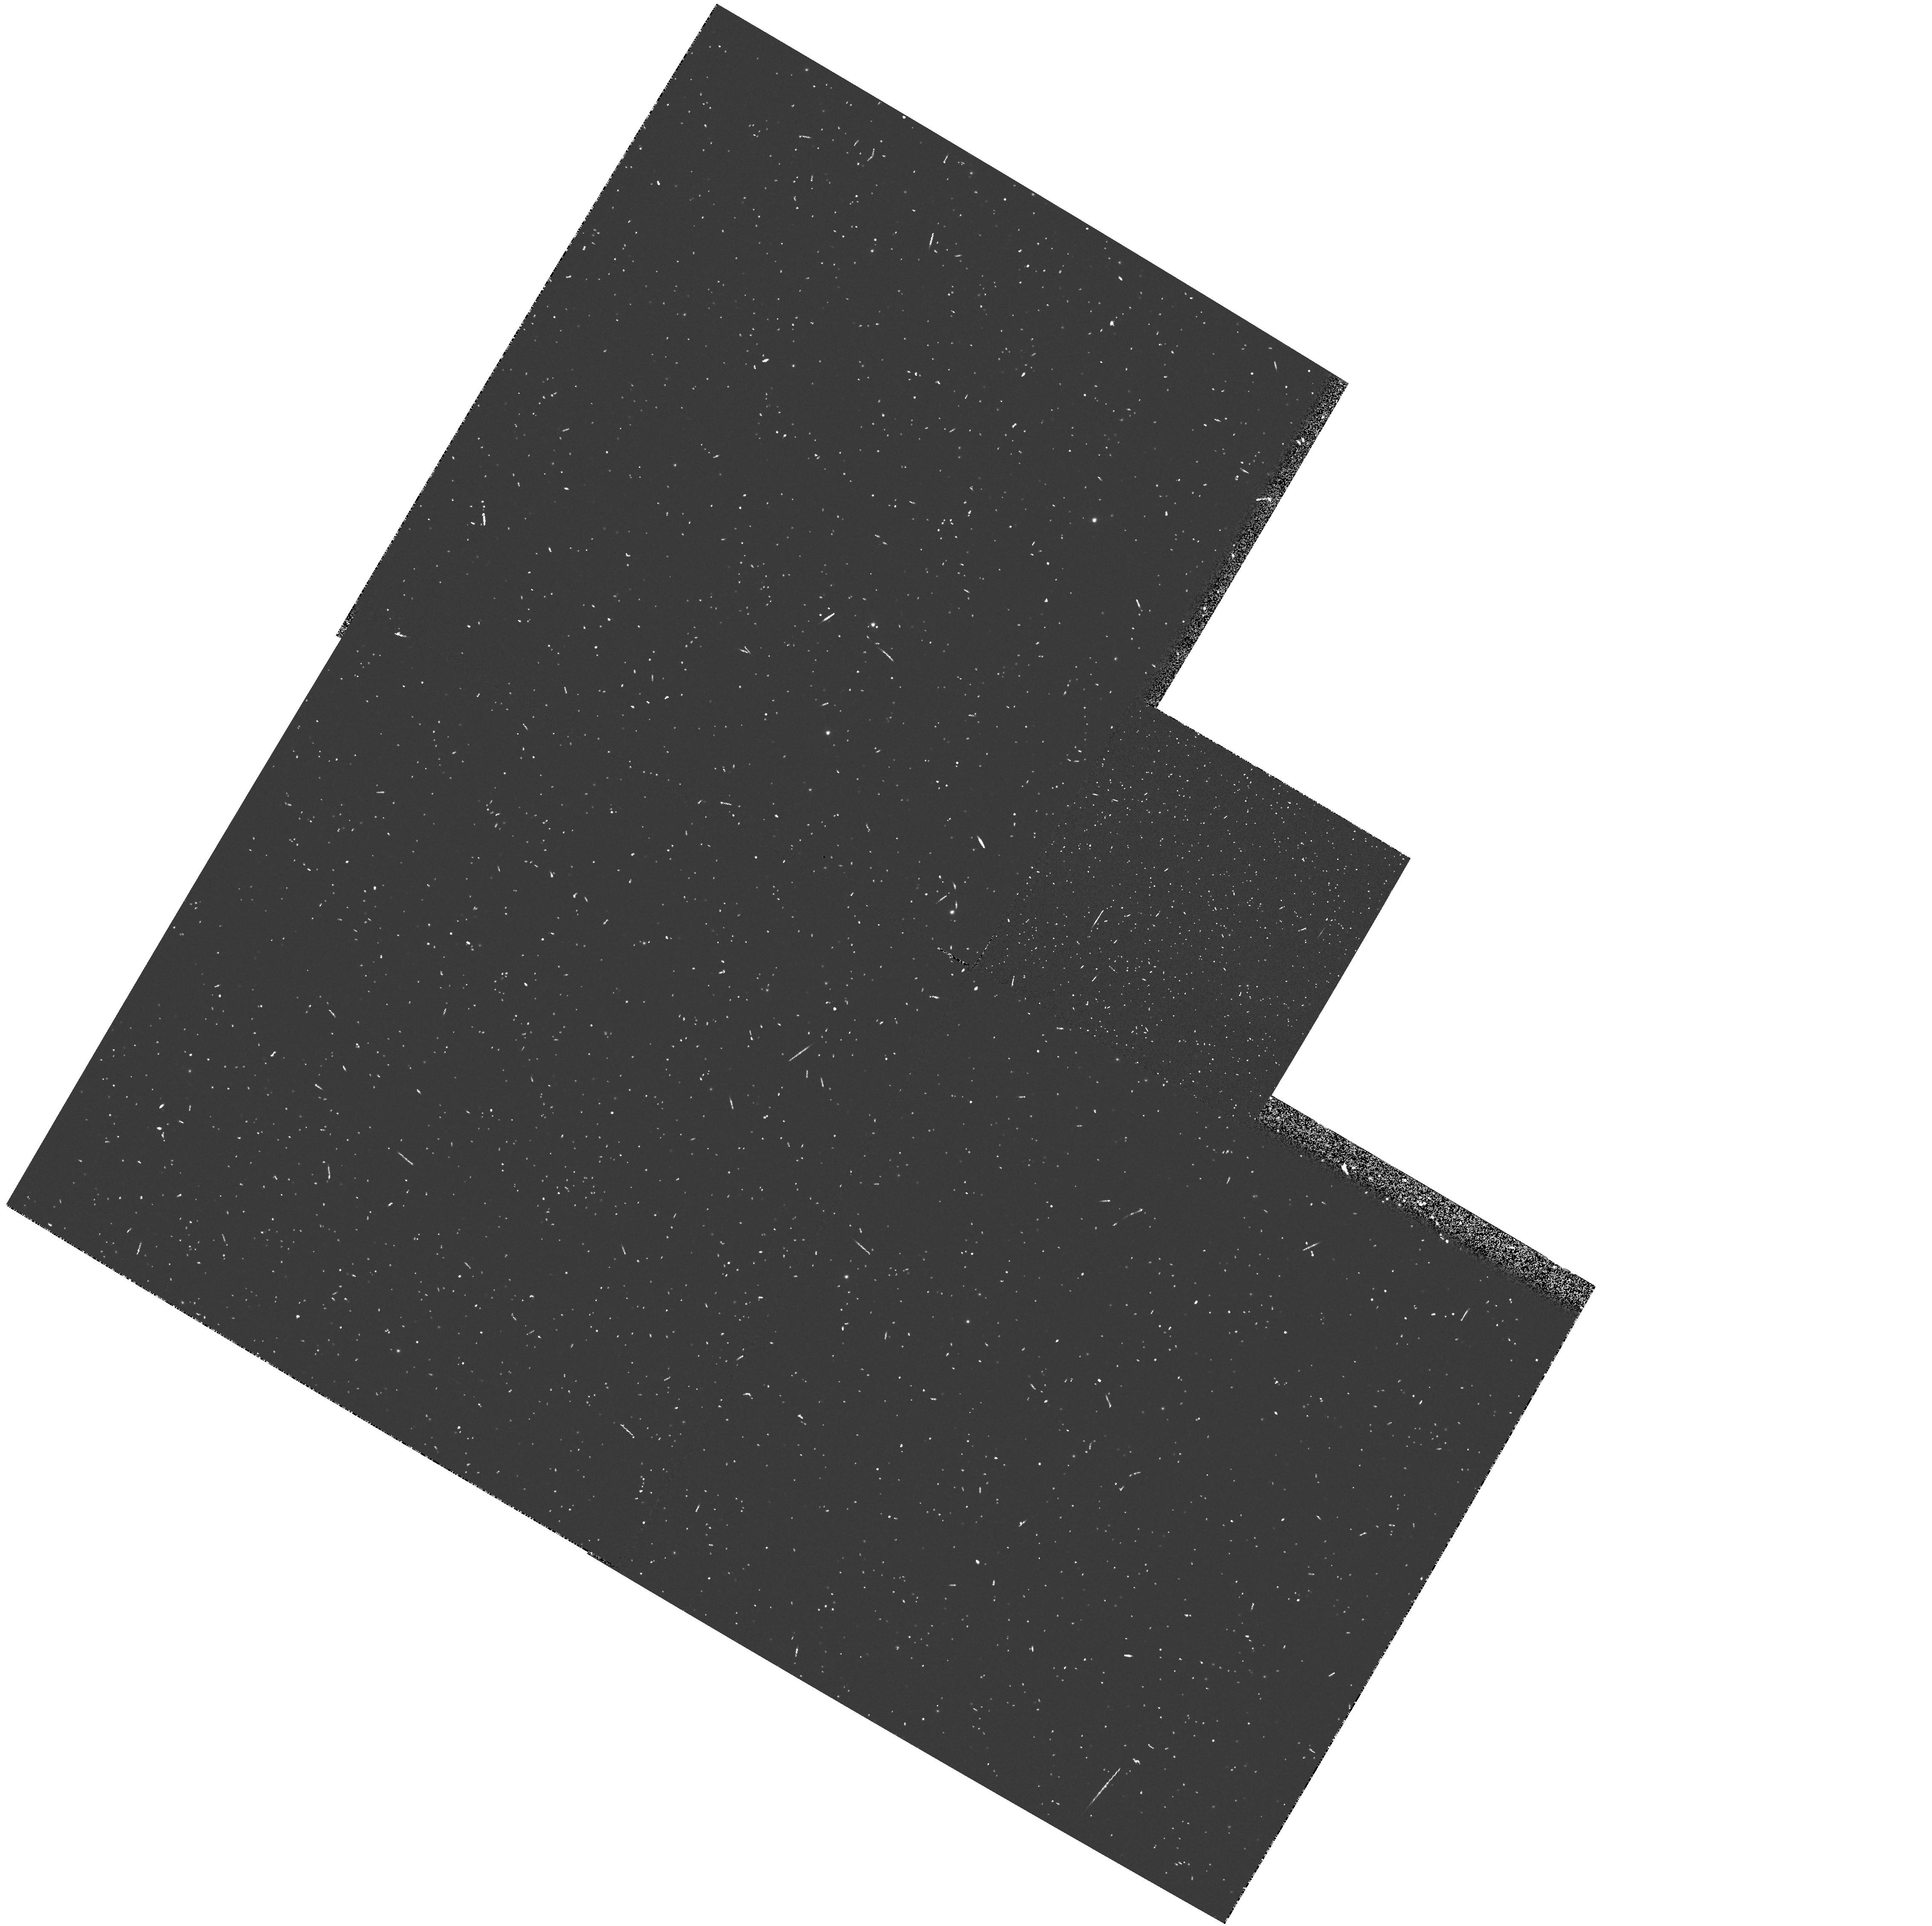
Target: LMC-LM1-8. Instrument: WFPC2/PC. Filter: F502N. Exposure: 7 min. Observation ID: hst_5584_09_wfpc2_pc_f502n_u29j09

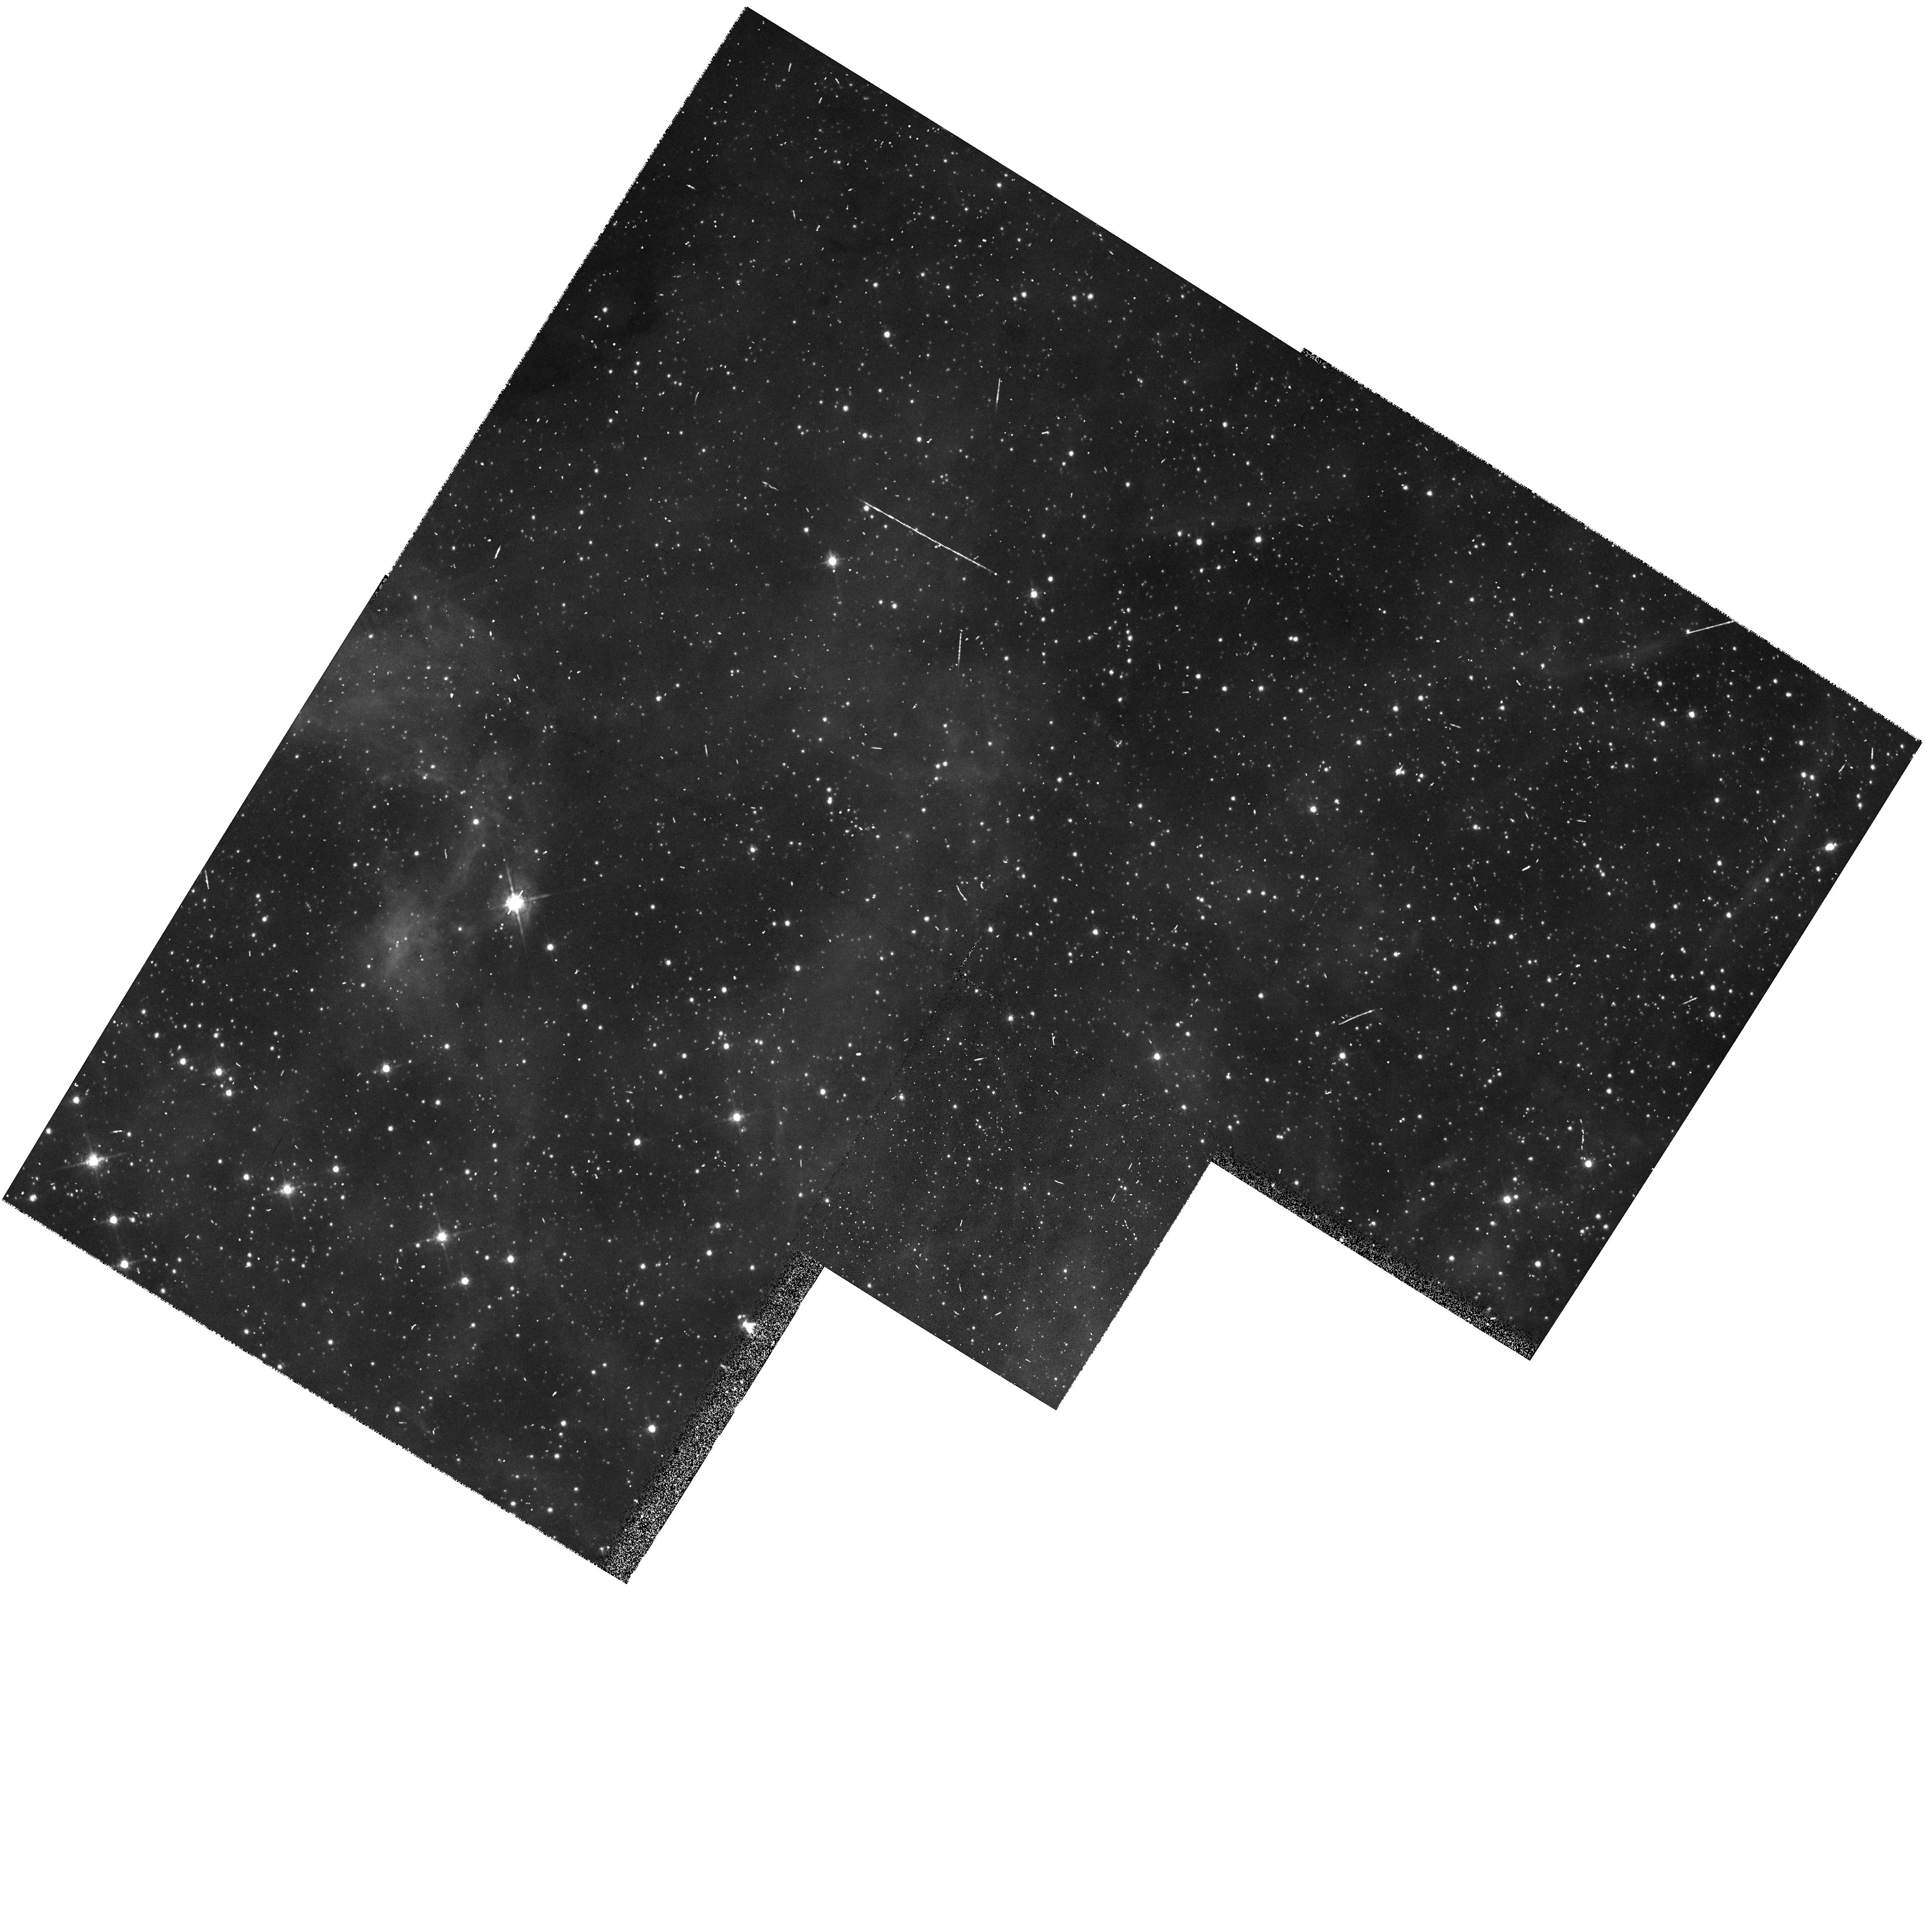
Target: LMC-30DOR-B-POS2. Instrument: WFPC2/PC. Filter: F675W. Exposure: 5 min. Observation ID: hst_5584_1y_wfpc2_pc_f675w_u29j1y

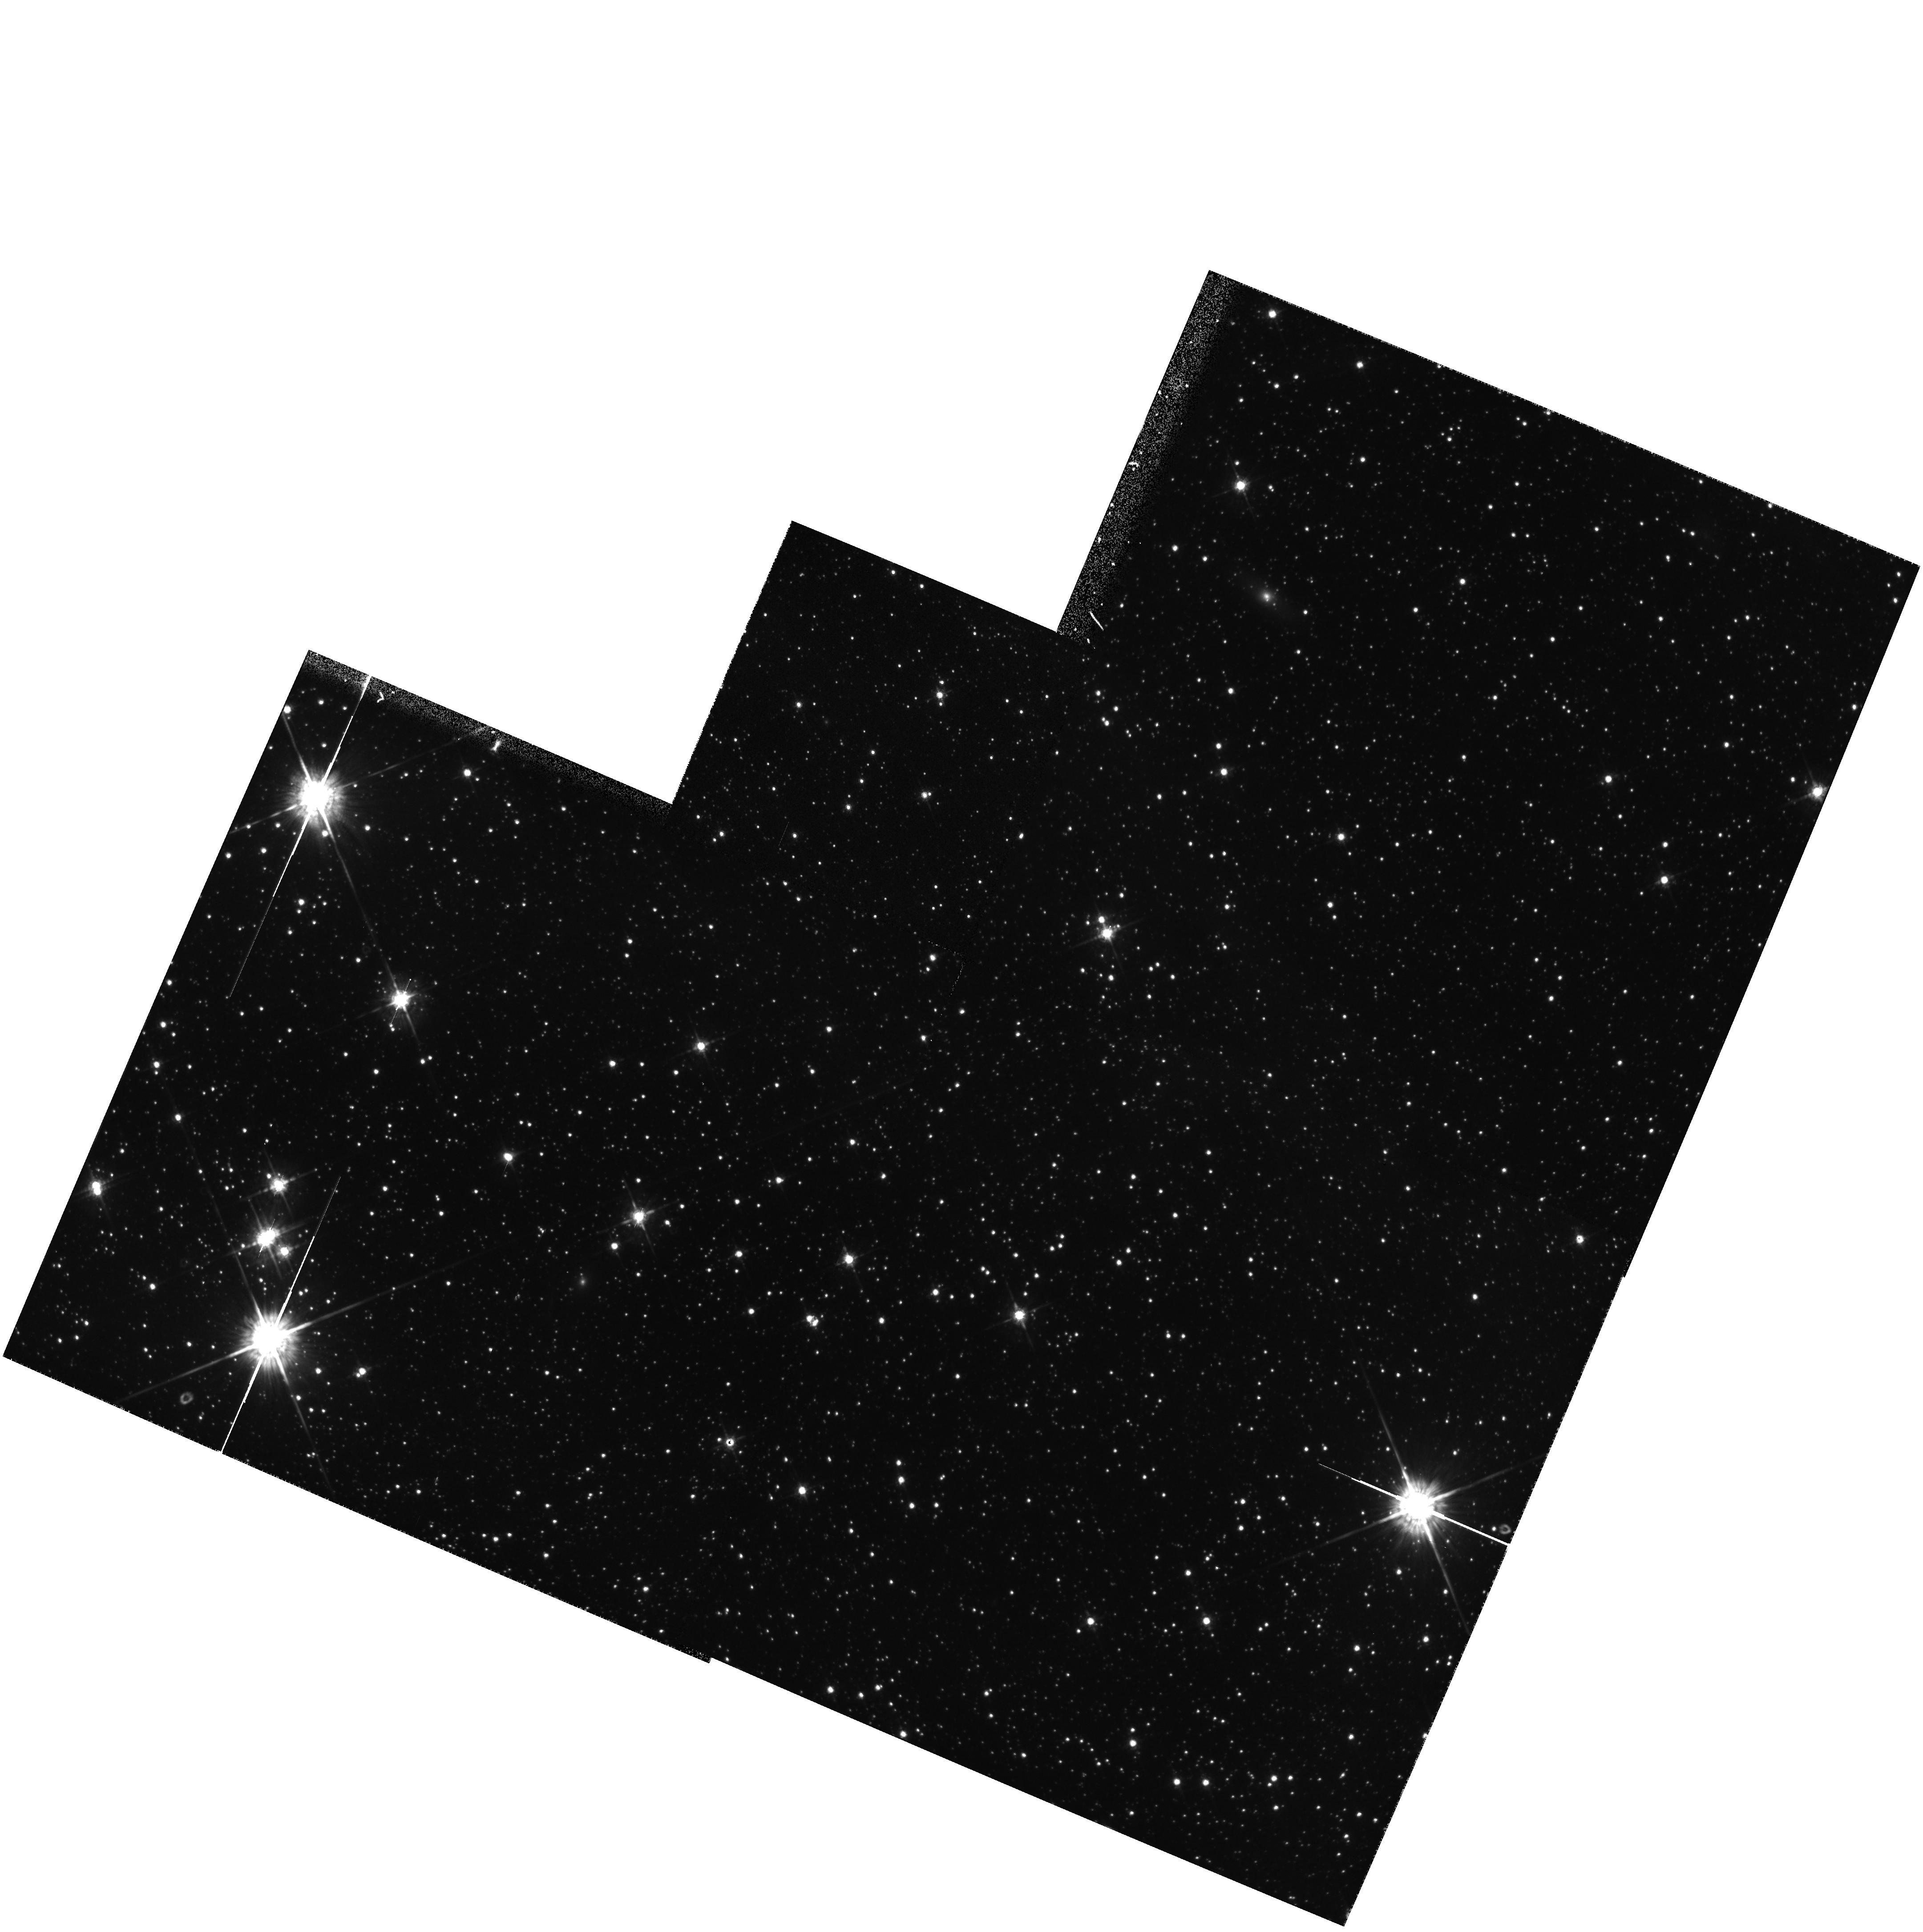
Target: LMC-30DOR-C-POS7. Instrument: WFPC2/PC. Filter: F675W. Exposure: 10 min. Observation ID: hst_5584_1c_wfpc2_pc_f675w_u29j1c

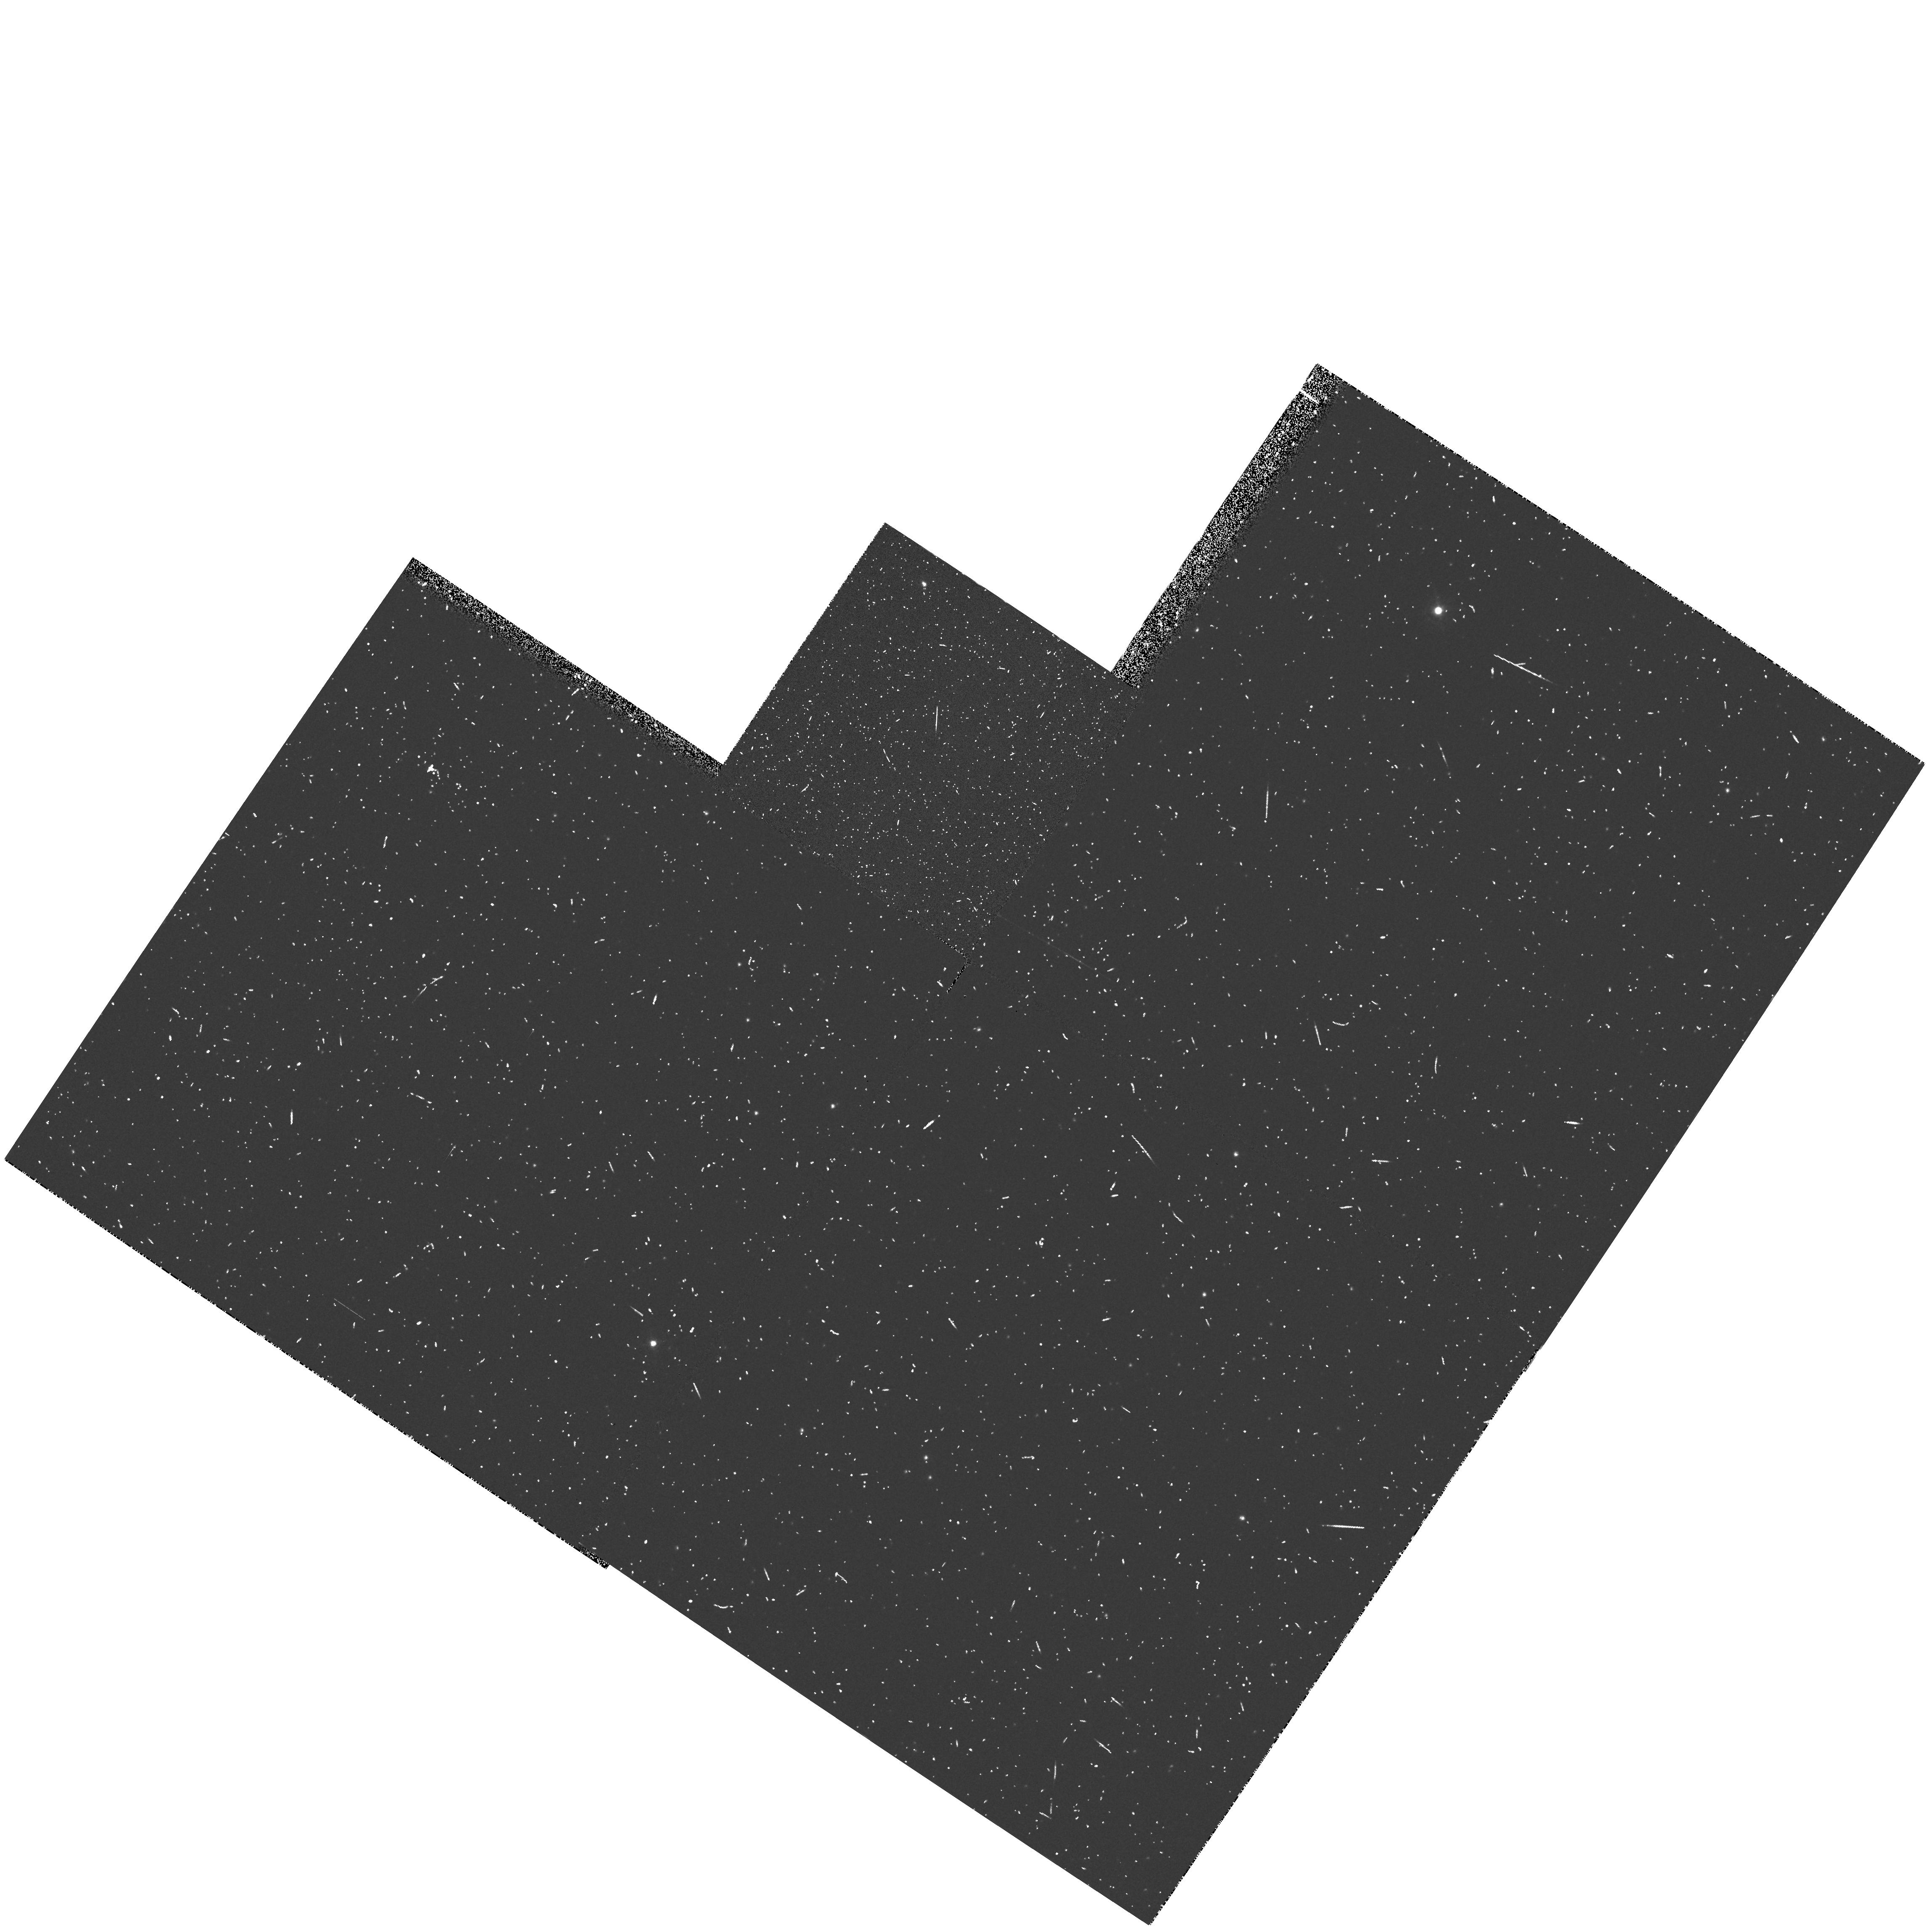
Target: SMC-N70. Instrument: WFPC2/PC. Filter: F502N. Exposure: 7 min. Observation ID: hst_5584_05_wfpc2_pc_f502n_u29j05

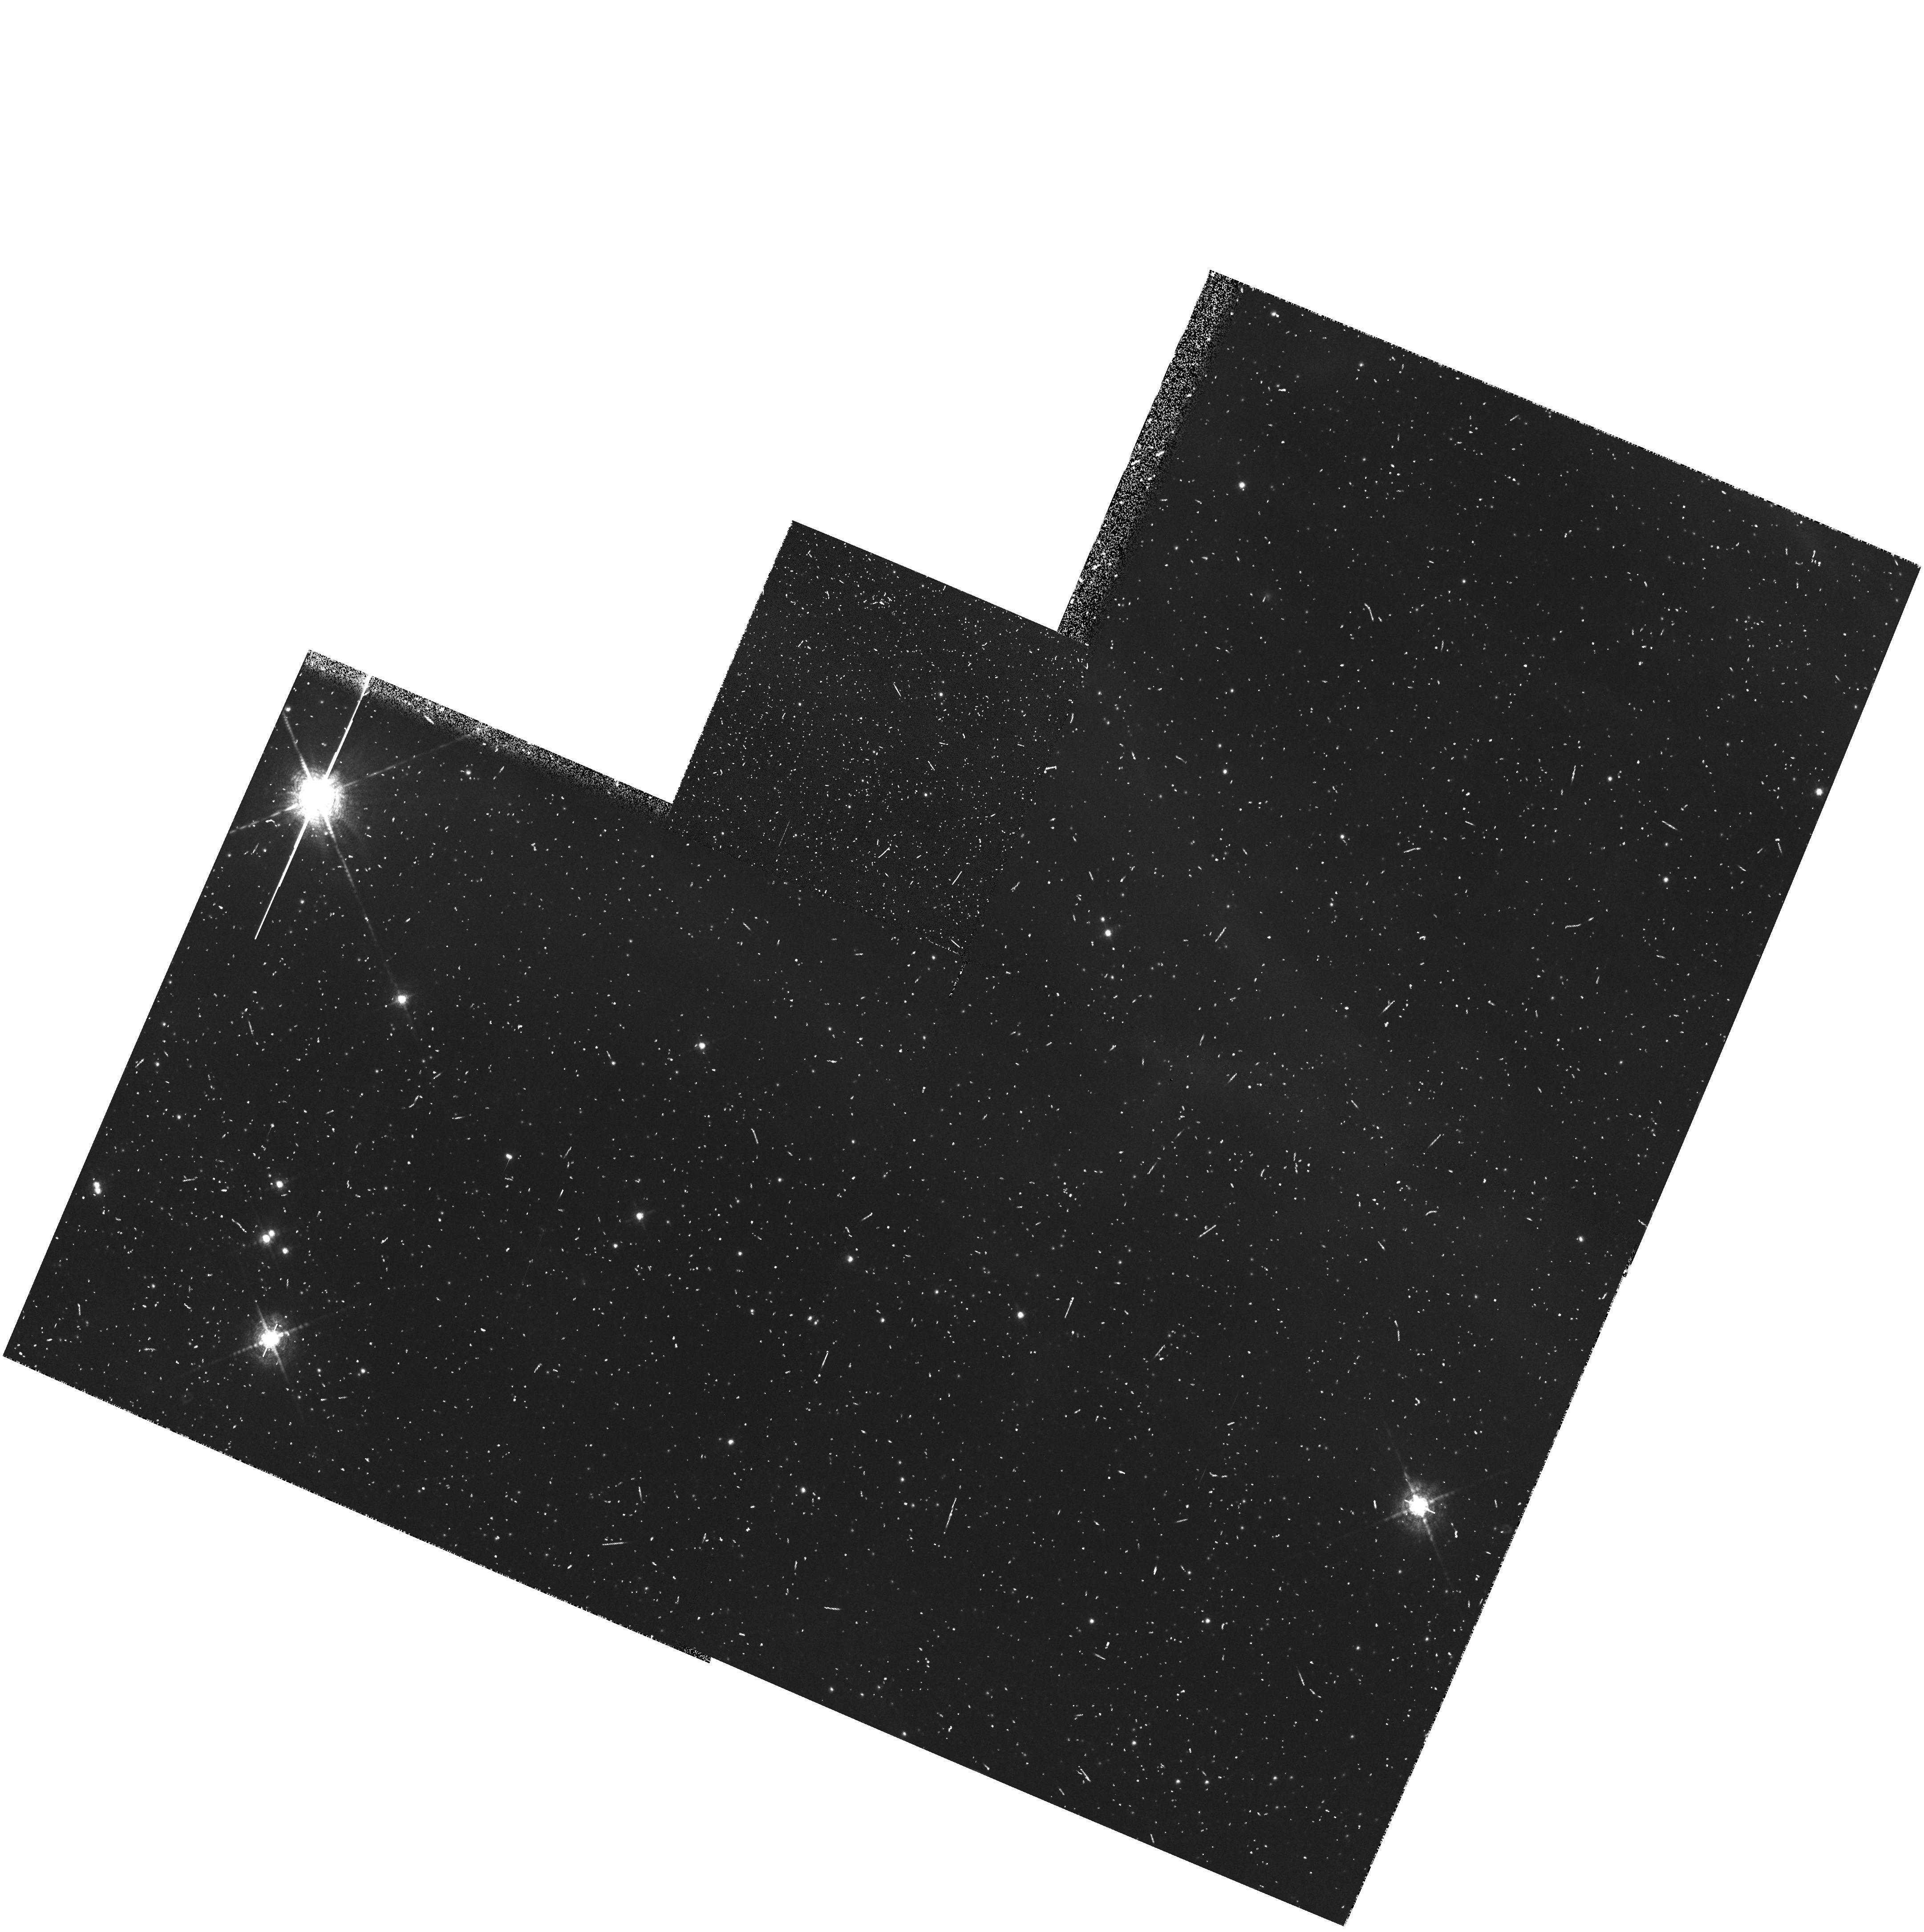
Target: LMC-30DOR-C-POS7. Instrument: WFPC2/PC. Filter: F656N. Exposure: 15 min. Observation ID: hst_5584_15_wfpc2_pc_f656n_u29j15

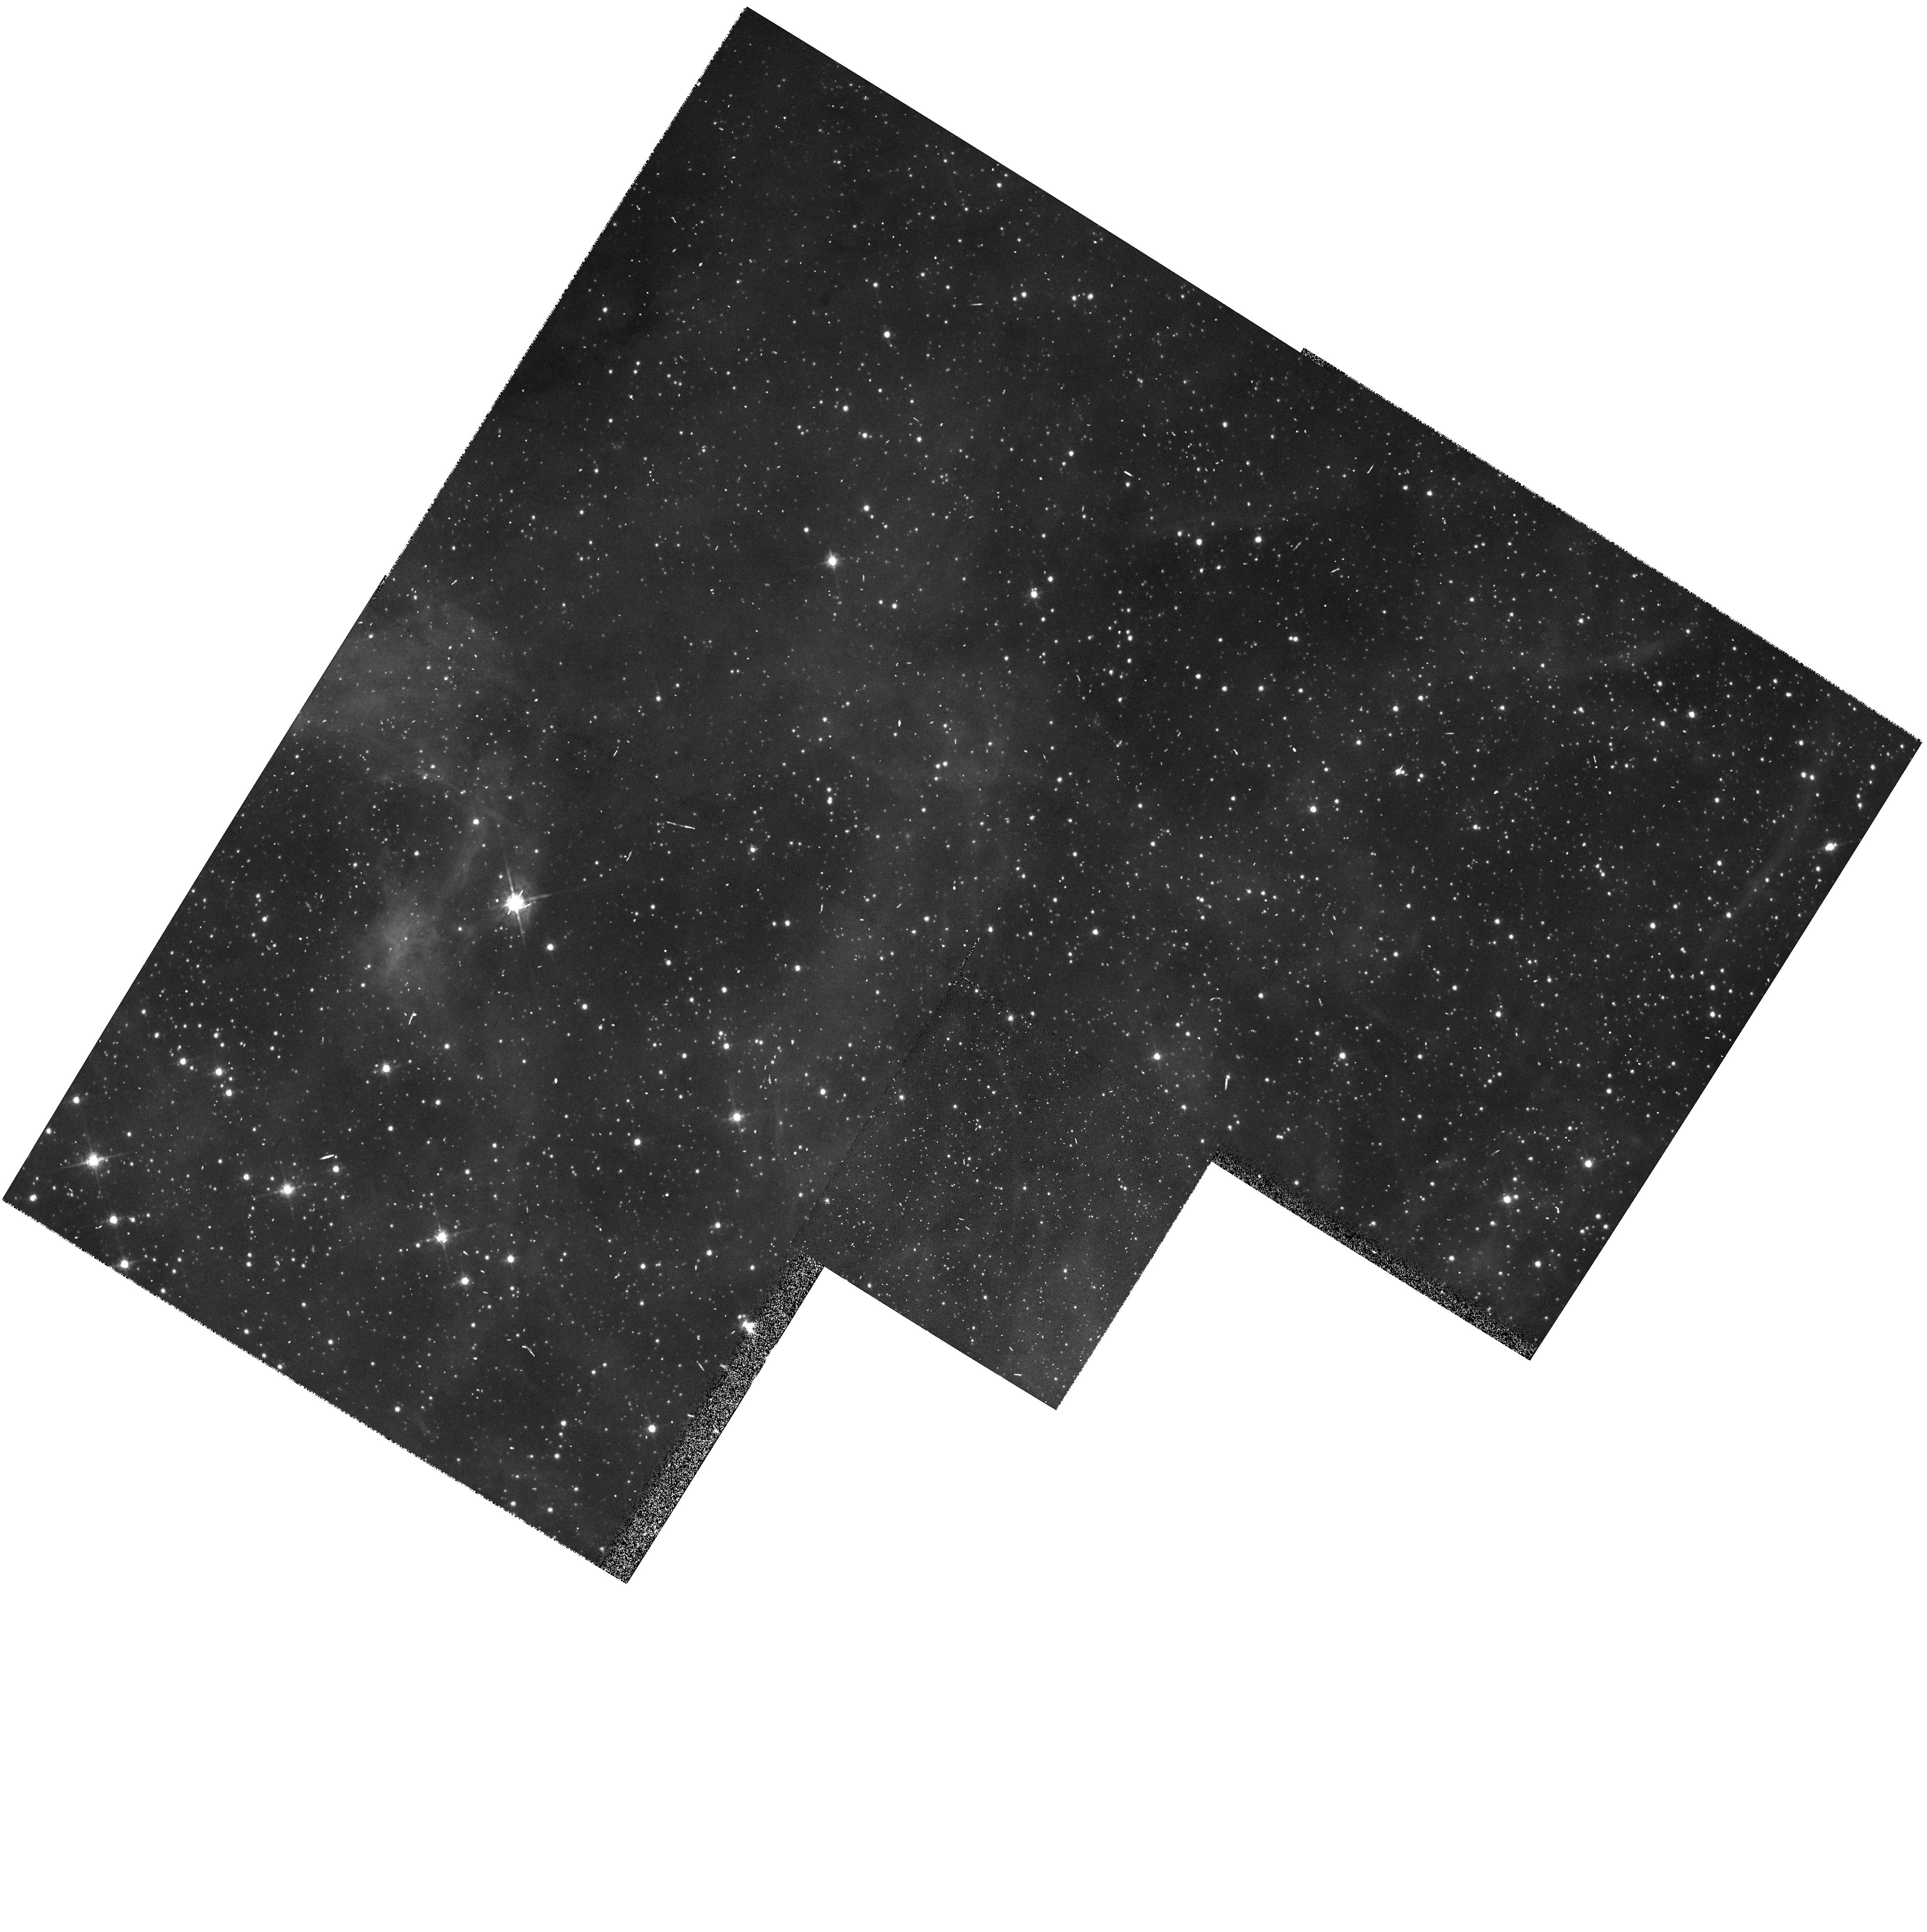
Target: LMC-30DOR-B-POS2. Instrument: WFPC2/PC. Filter: F675W. Exposure: 5 min. Observation ID: hst_5584_21_wfpc2_pc_f675w_u29j21

PARALLEL HIGH RESOLUTION IMAGING OF DIFFUSE OBJECTS IN THE  MAGELLANIC CLOUDS - CYCLE 4 HIGH (PI: Walsh, Jeremy Richard)

The Magellanic Clouds, because of their well-determined distance and small extinction, allow an unprecedented opportunity to observe many ISM phenomena occurring in a whole galaxy. The HST resolution (0.1" = 0.025 pc) offers detail hitherto poorly studied in the extragalactic context on the morphology and spatial relationships in various ISM processes associated with the evolution of Population I and Population II systems. This long term (13 yr) parallel program exploits these opportunities by obtaining WF/PC images of appropriate targets that are accessible at the same time as primary pointings. The number of parallel observations per Cycle is estimated at ~20; and our intent is to accumulate a significant archive of Magellanic Cloud direct images over the life of the program. The parallel targets, to be specified in Phase II of each HST Cycle, will include (or search for) compact H II regions, proto-stellar and maser regions, reflection nebulae, Herbig-Haro objects, stellar ejecta, SNR and wind-driven shells, supershells, planetary nebulae, Very Low Excitation nebulae and candidates for proto-planetary nebulae. The observations will be primarily in the Balmer lines and the stronger forbidden lines, with supplemental continuum images as required.